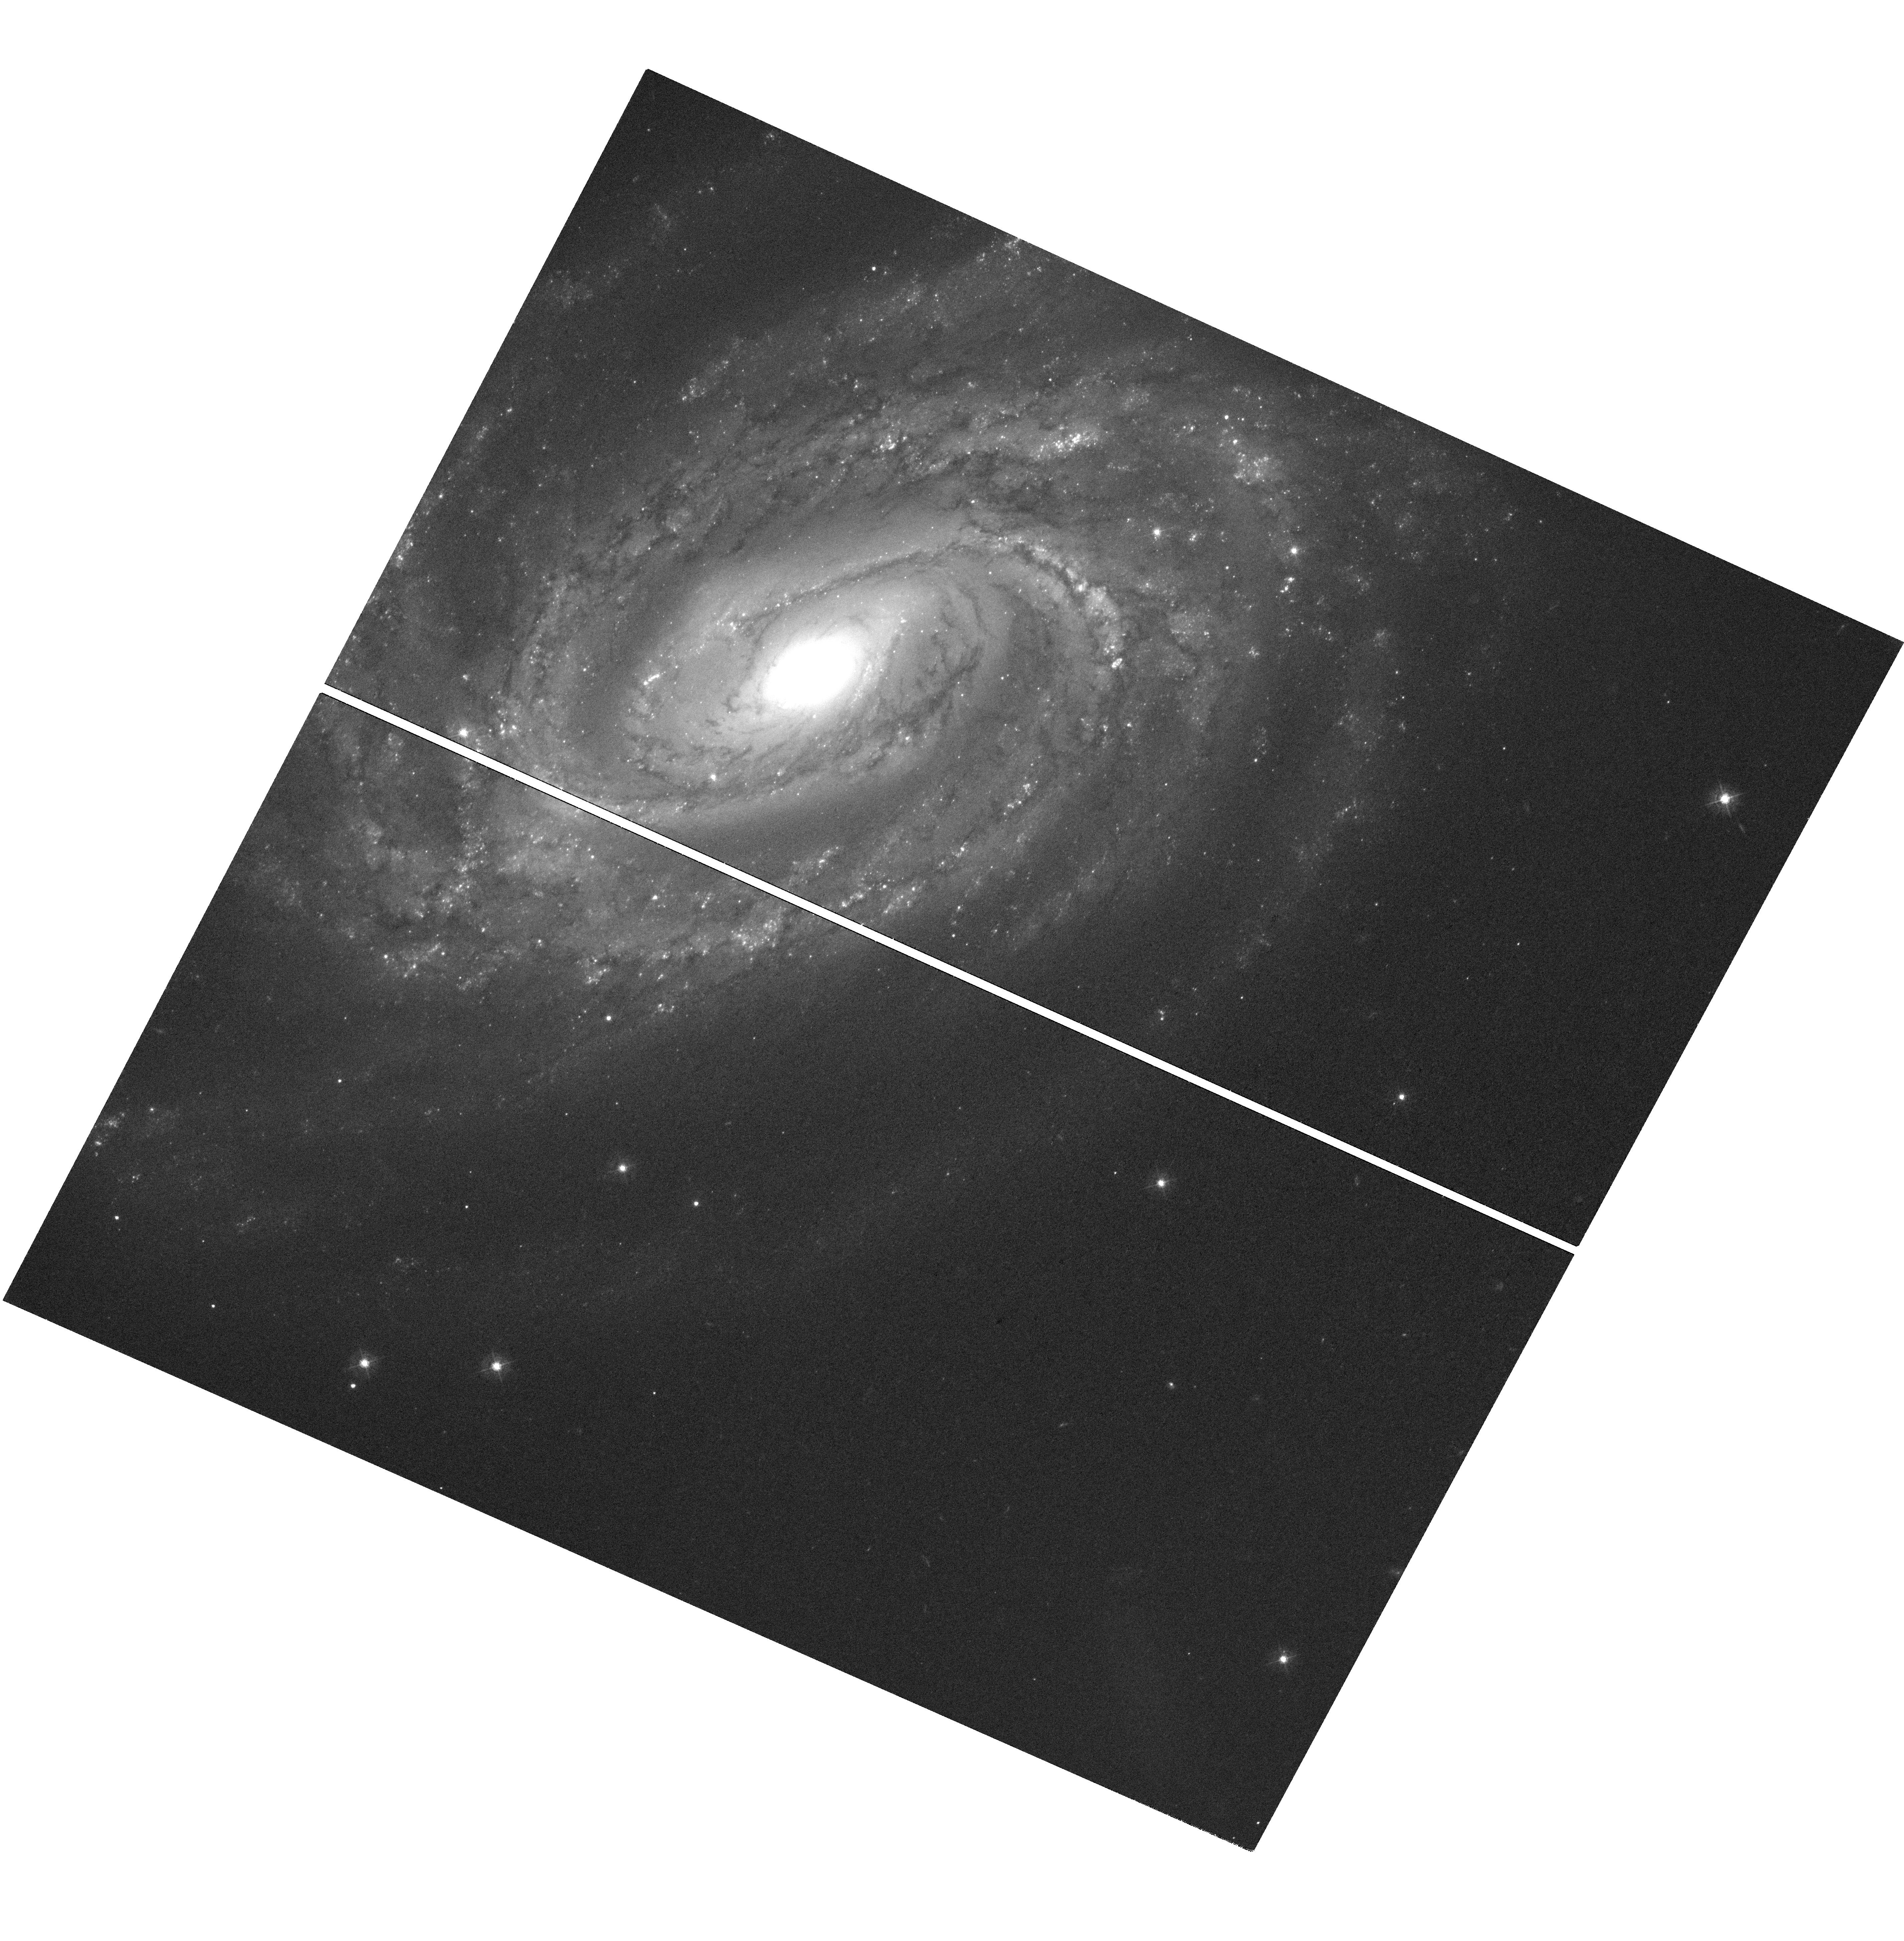
Target: SN2022CRV. Instrument: WFC3/UVIS. Filter: F438W. Exposure: 1.3 h. Observation ID: hst_17415_02_wfc3_uvis_f438w_if7m02

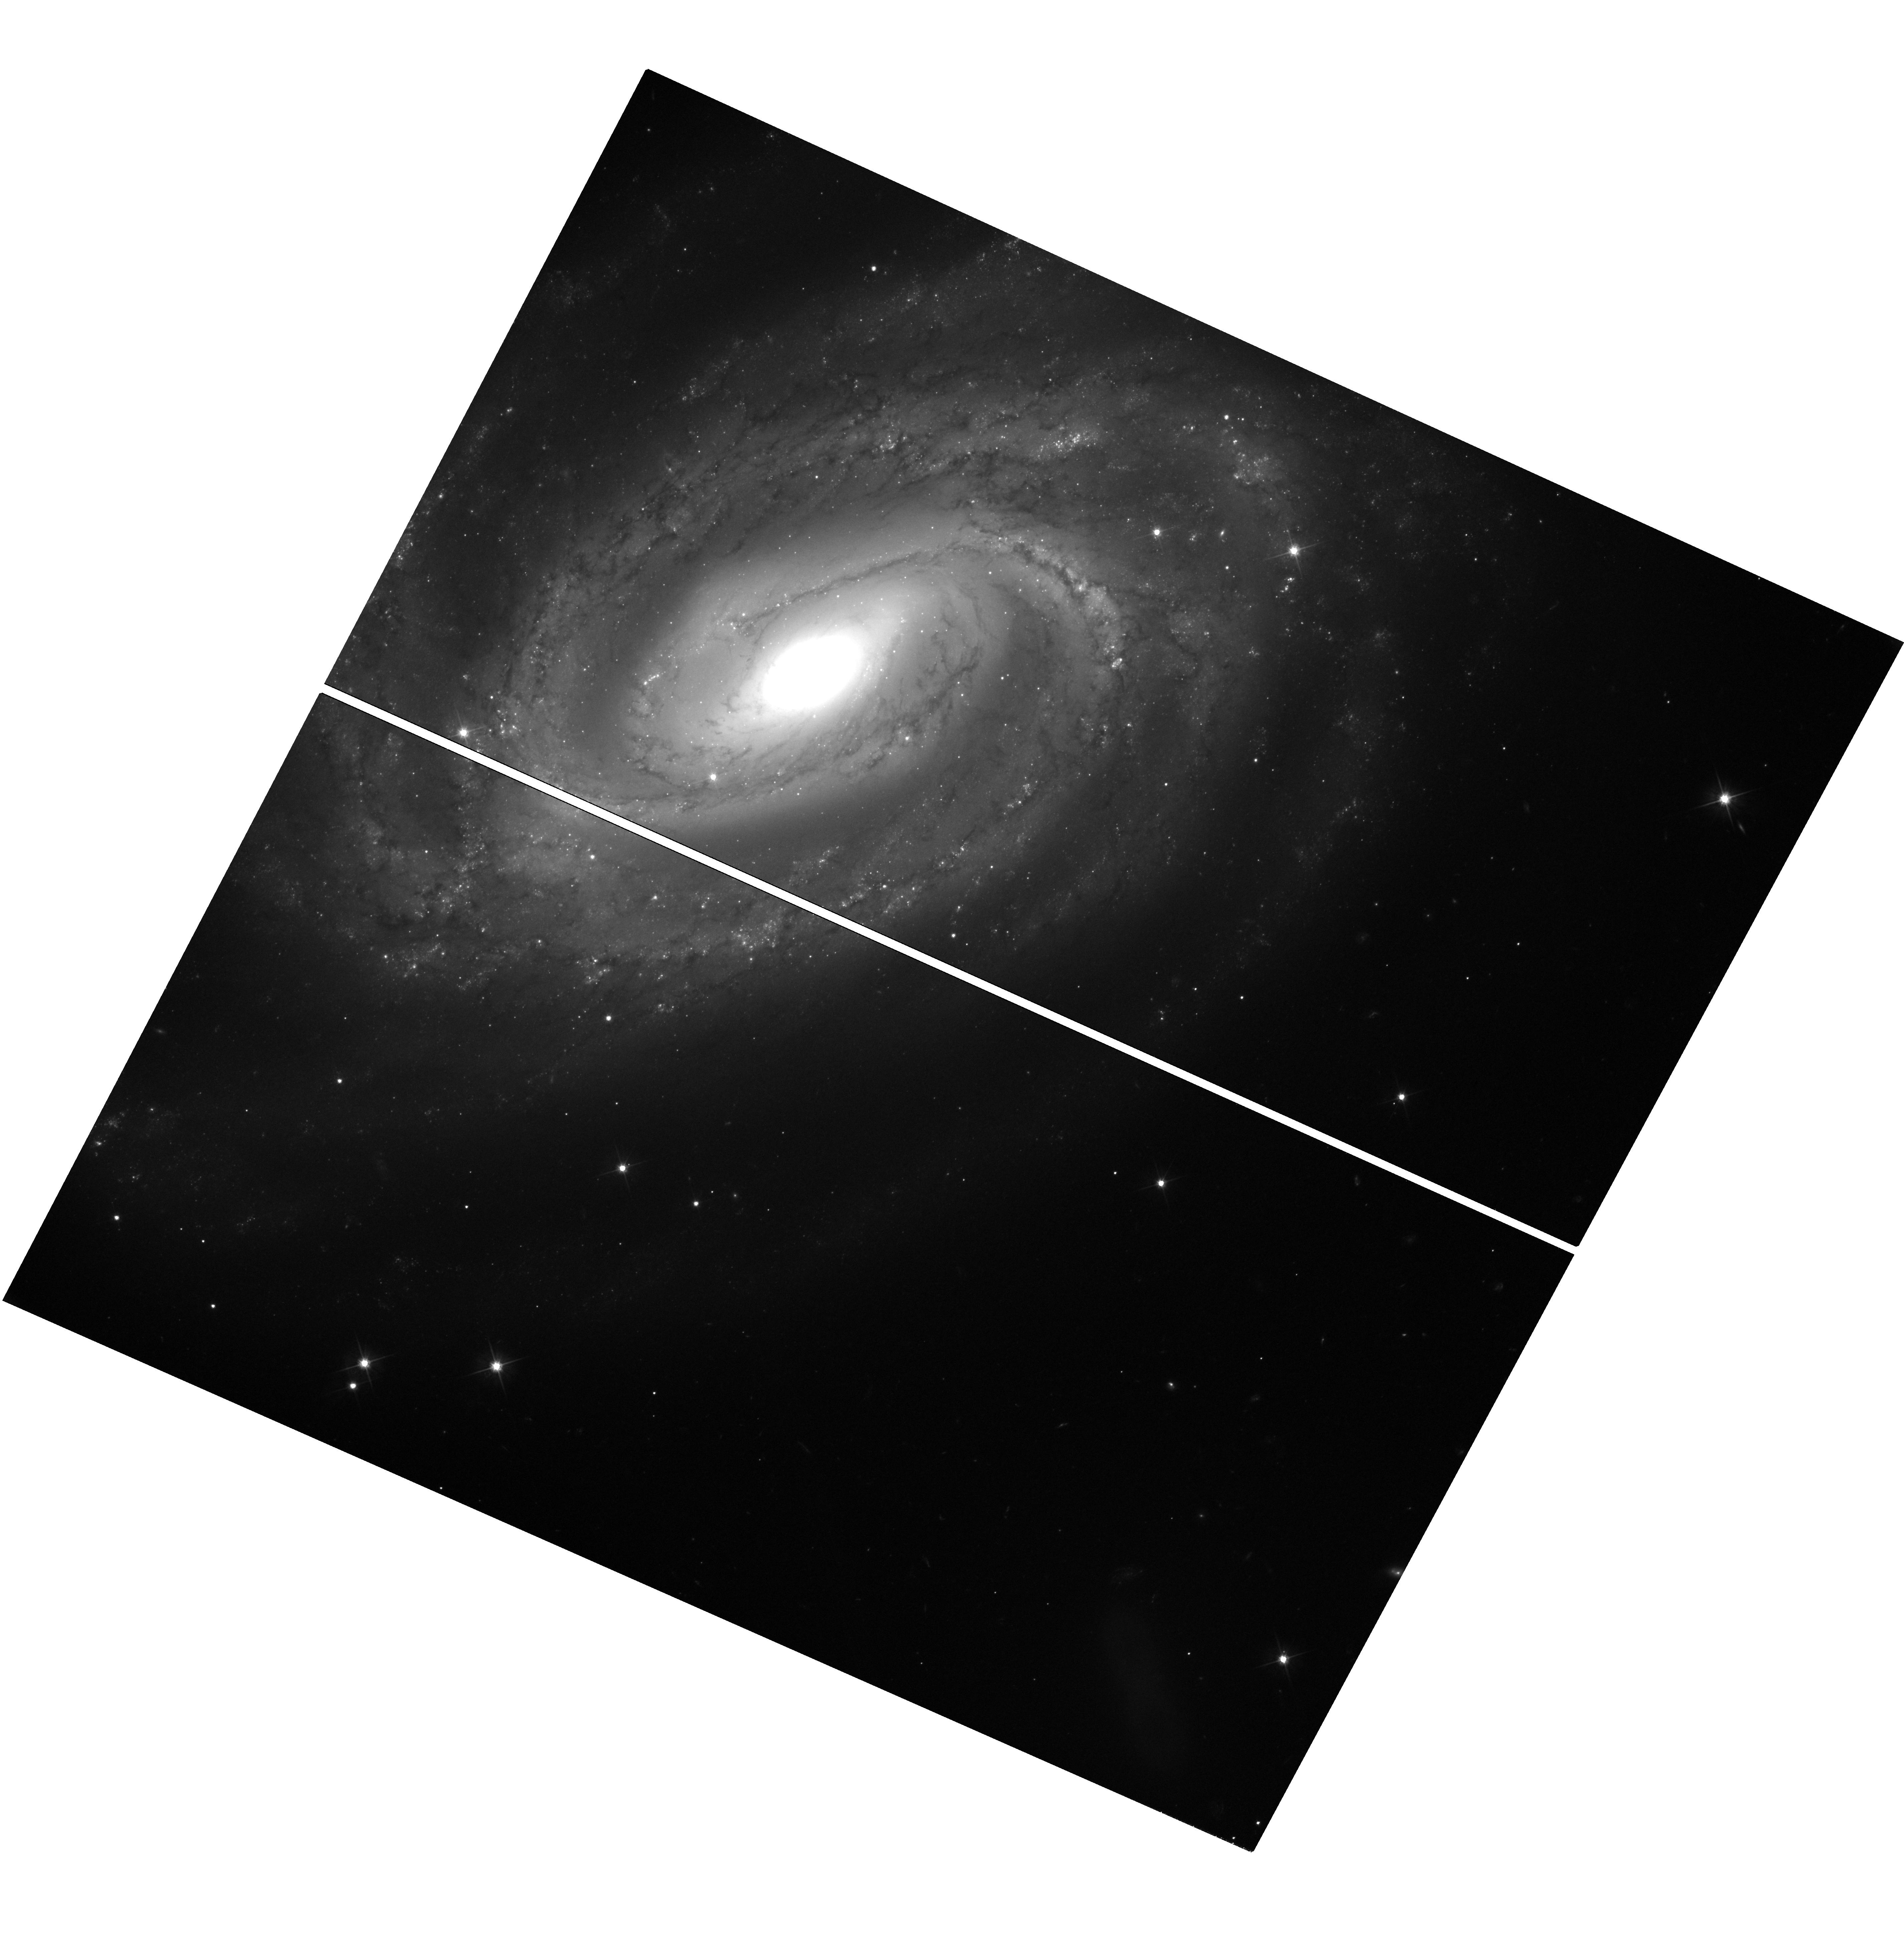
Target: SN2022CRV. Instrument: WFC3/UVIS. Filter: F606W. Exposure: 1.3 h. Observation ID: hst_17415_02_wfc3_uvis_f606w_if7m02

SN 2019yvr: A Hydrogen-poor Supernova with Late-Time Circumstellar Interaction and a Progenitor Candidate (PI: Kilpatrick, Charles)

There is now significant evidence that at least 10% of massive stars undergo substantial and impulsive mass loss within a few years of core-collapse. In particular, observations of interacting supernovae suggest that their progenitors undergo extreme episodes of mass-loss shortly before core collapse, creating a dense shell of circumstellar material (CSM). While most of our understanding of this link has come predominantly from hydrogen-rich supernovae, there is a growing population of SN initially classified as hydrogen free but with evidence of CSM interaction at later times. Here we propose to take advantage of HST sensitivity and angular resolution to observe the nearby (d=14.4 Mpc) Type Ib SN2019yvr and constrain the disappearance of its progenitor star and ongoing circumstellar interaction. SN2019yvr is only the second stripped envelope SN with a candidate progenitor detection in pre-explosion HST images, and 150 days post-explosion it began to shown signs of SN2014C-like interaction with a hydrogen-rich medium. We request new imaging in F438W and F555W to confirm the disappearance of its pre-explosion counterpart and determine whether it is interacting with CSM at large separations from the progenitor system, implying its progenitor system was losing mass thousands of years before core collapse.